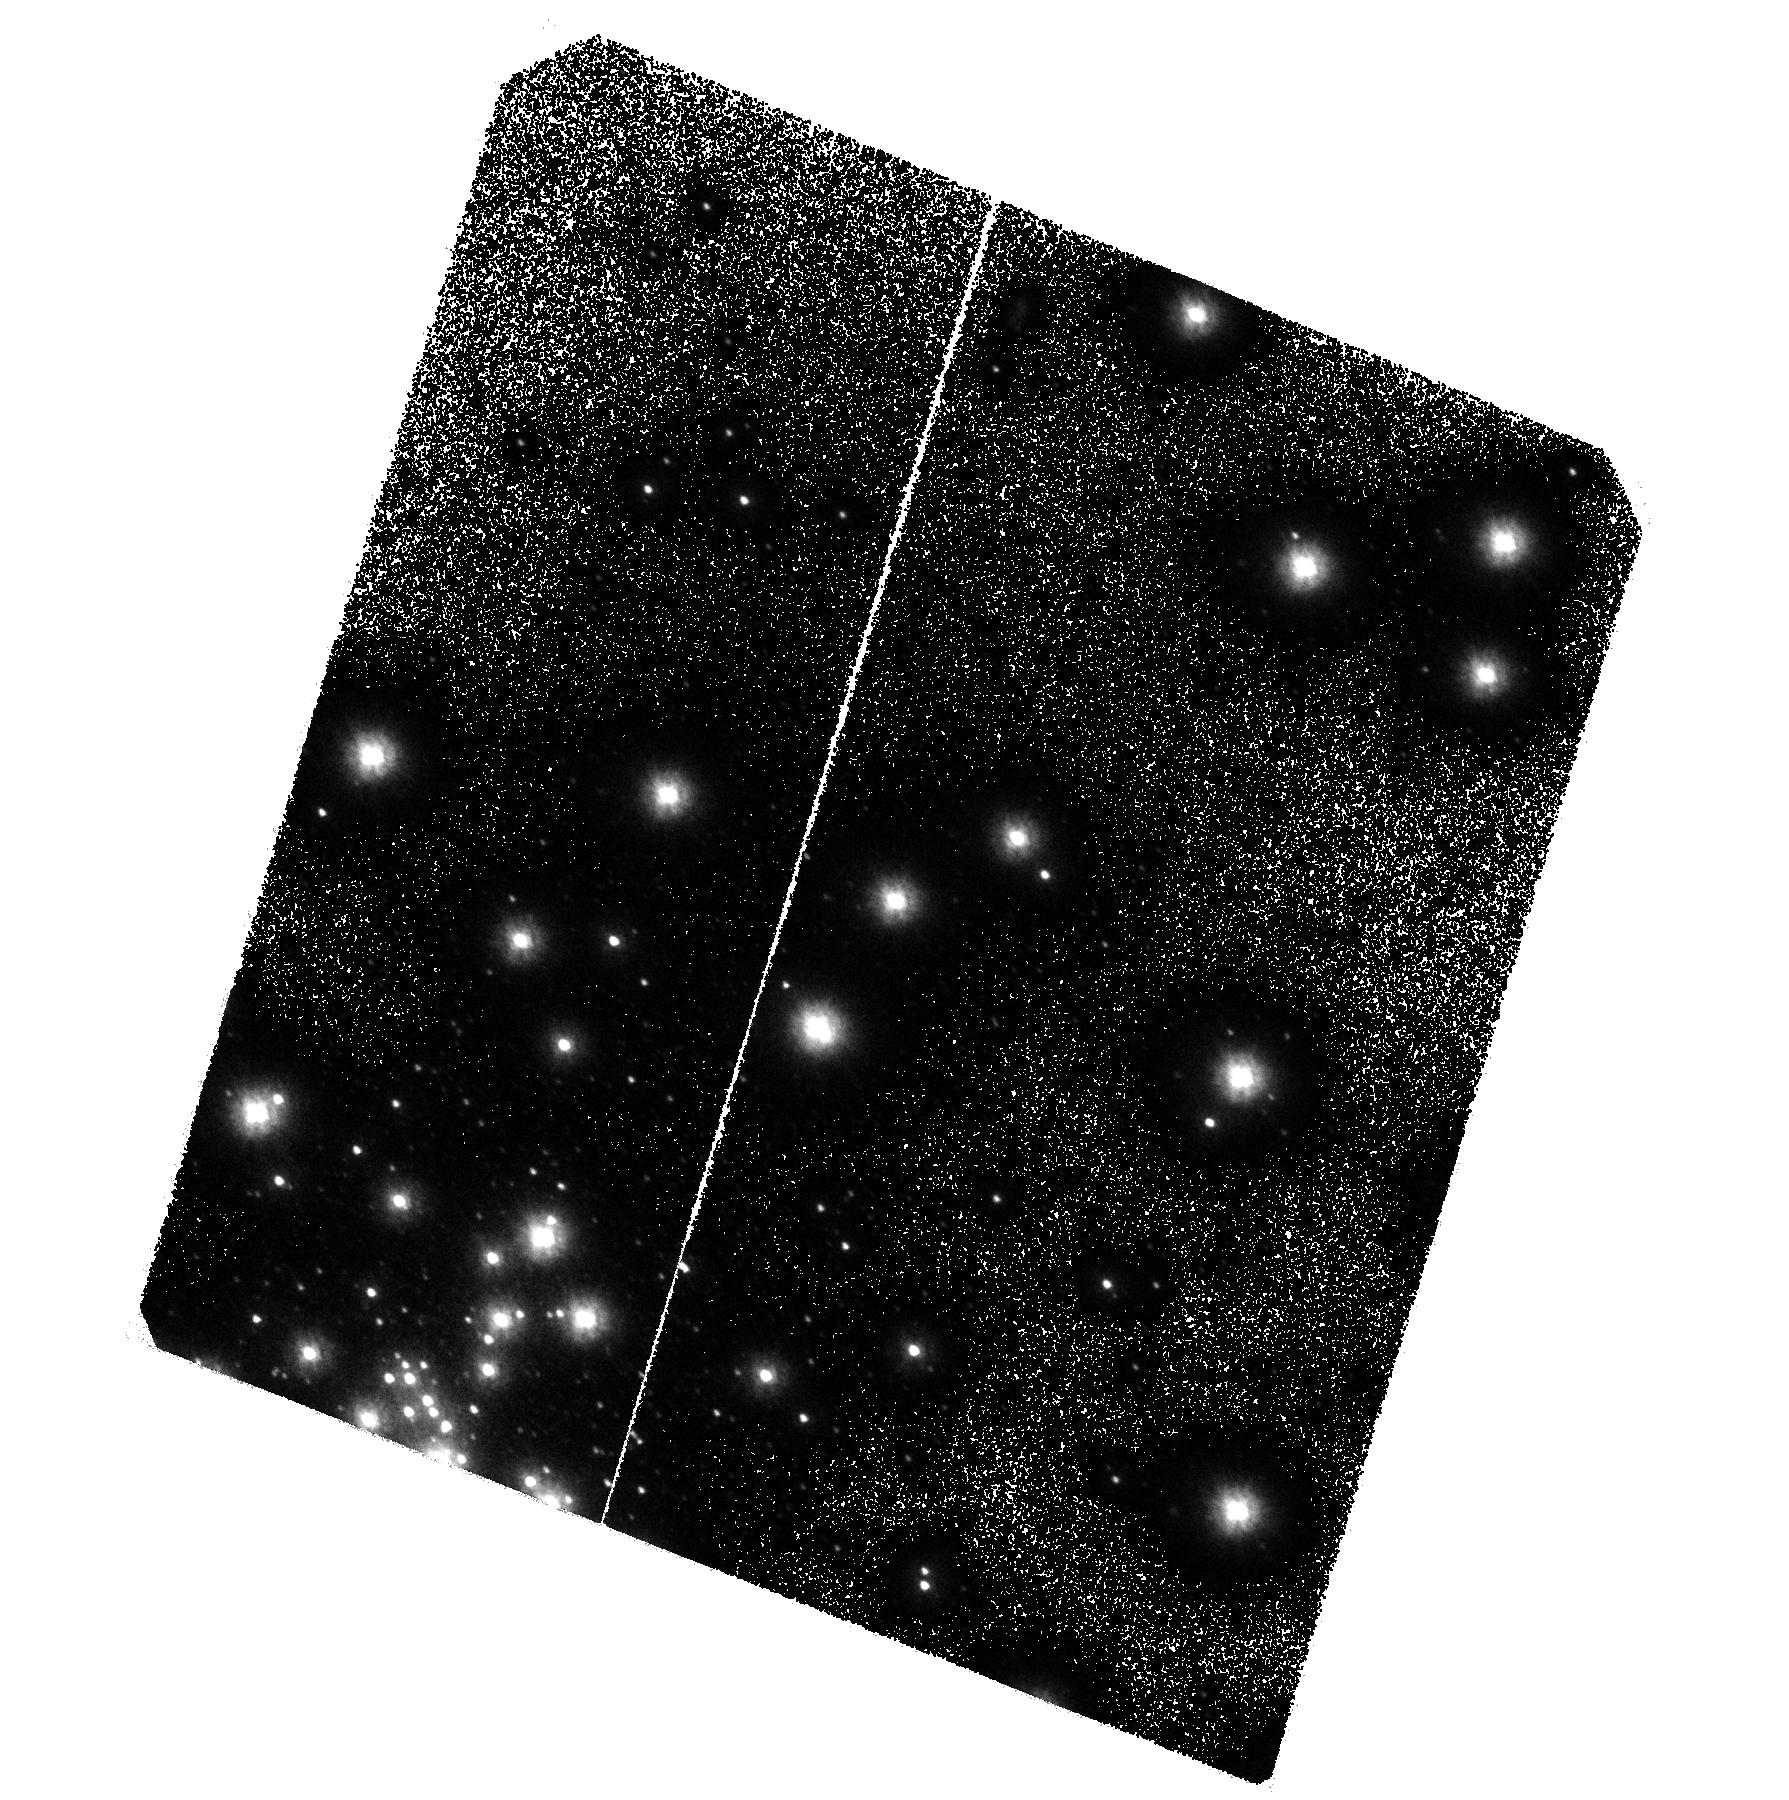
Target: NGC1851
Instrument: ACS/SBC
Filter: F140LP
Exposure: 2.3 h
Observation ID: hst_10184_03_acs_sbc_f140lp_j8y203

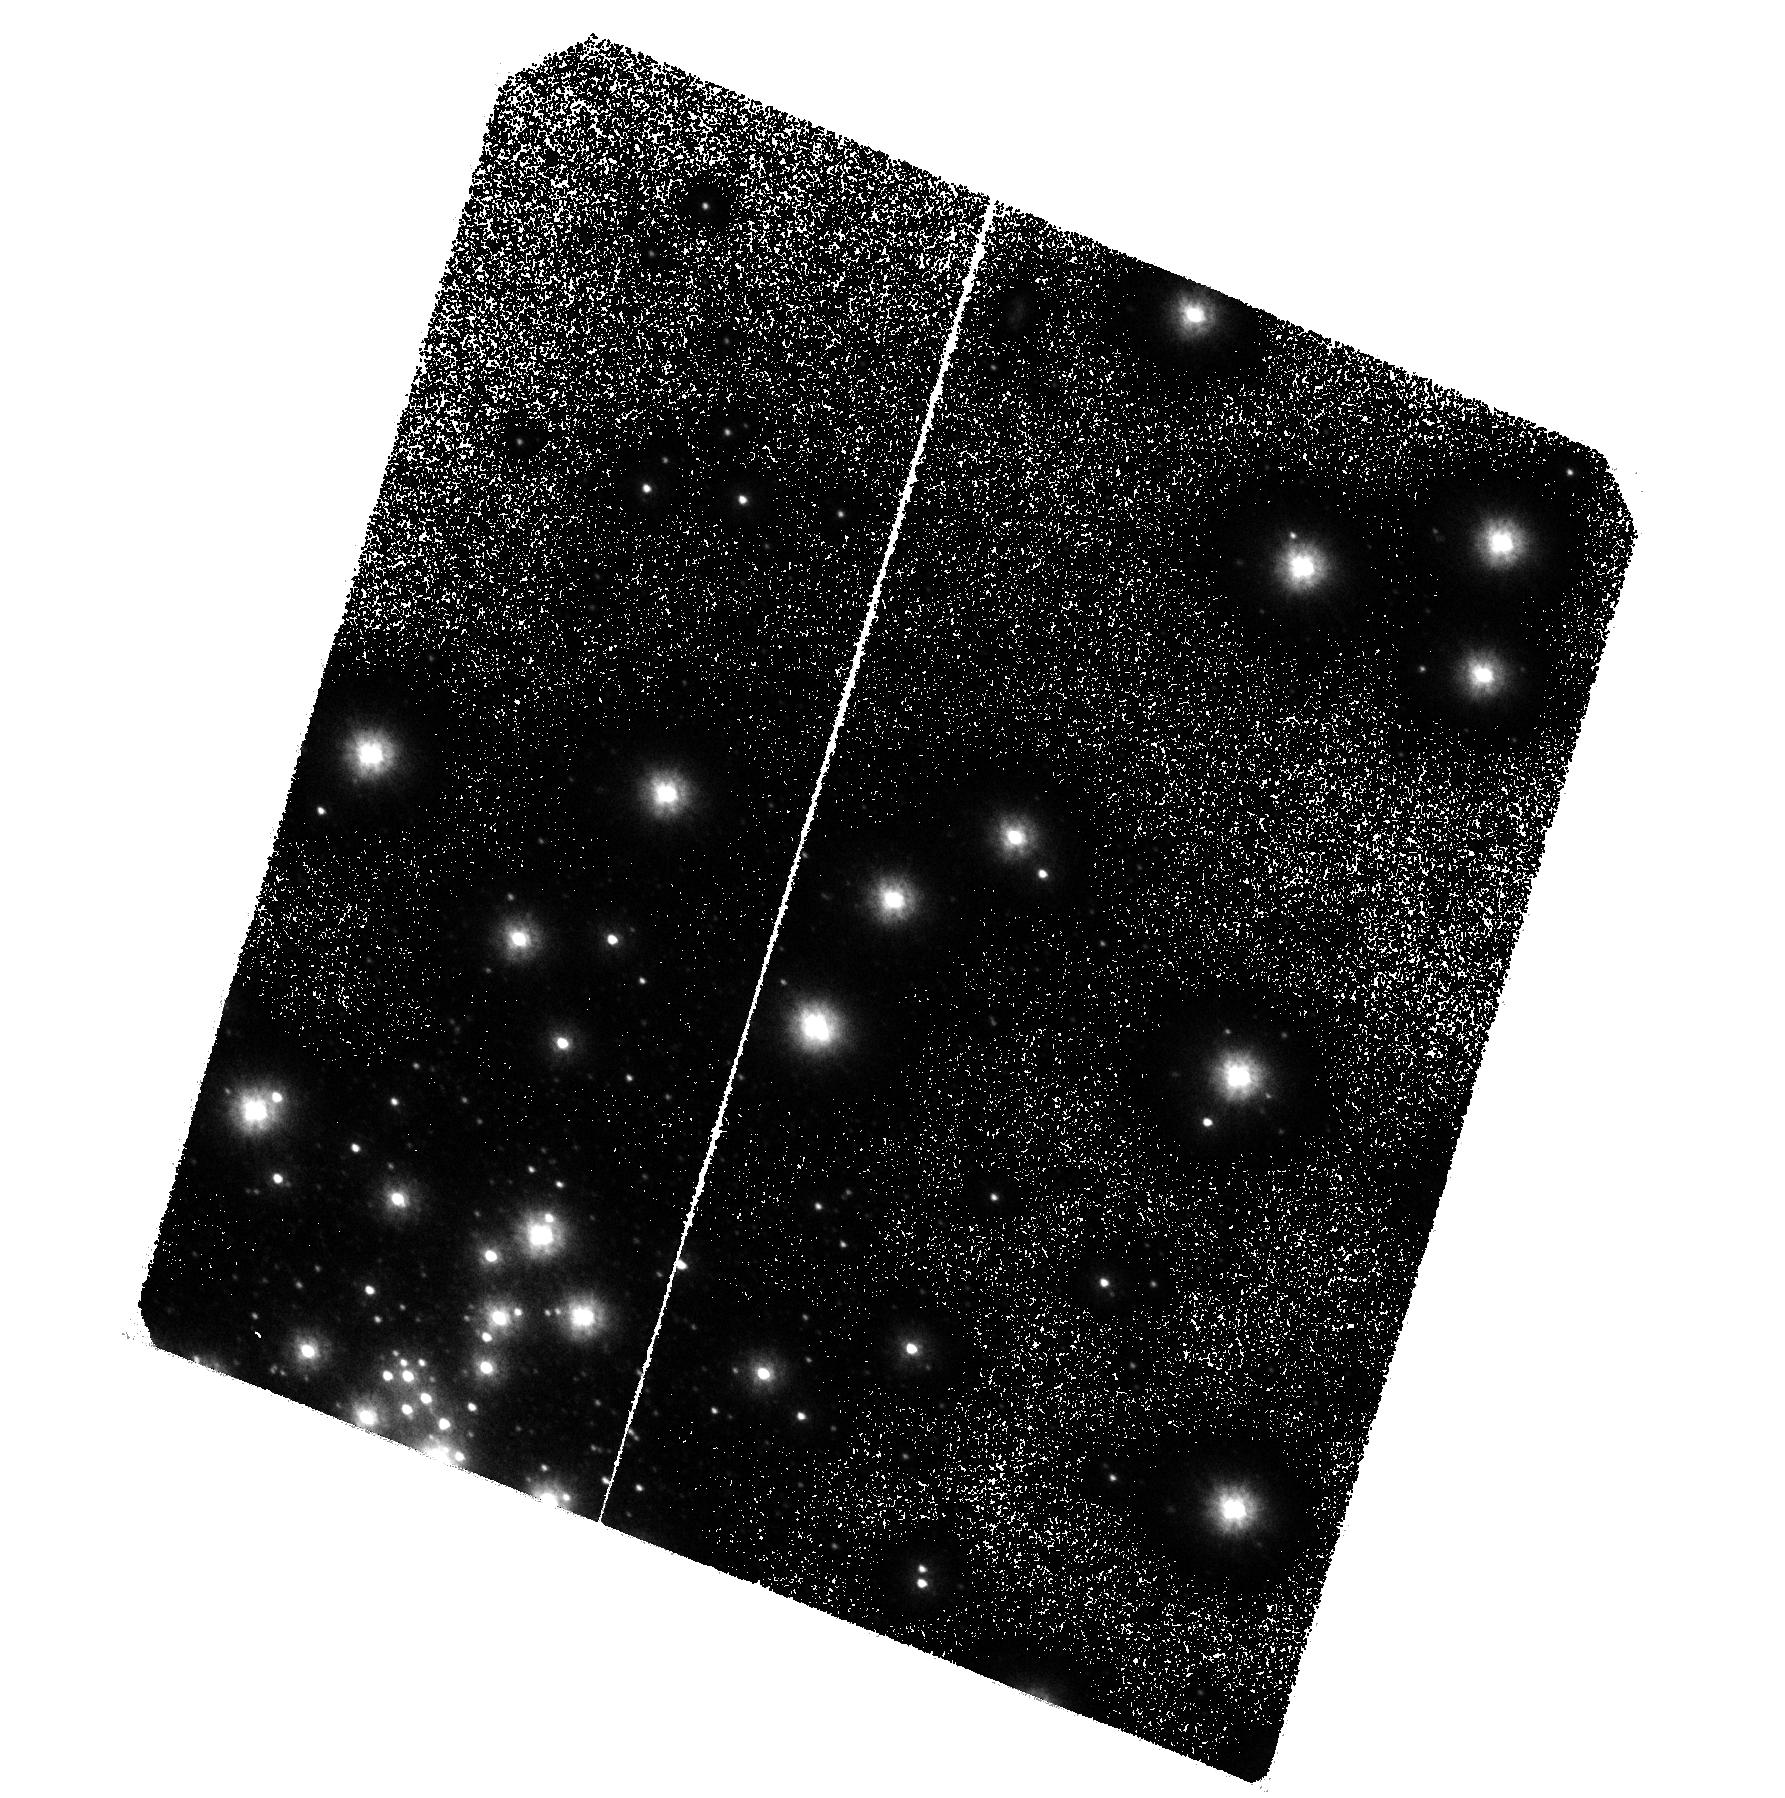
Target: NGC1851
Instrument: ACS/SBC
Filter: F140LP
Exposure: 2.3 h
Observation ID: hst_10184_04_acs_sbc_f140lp_j8y204

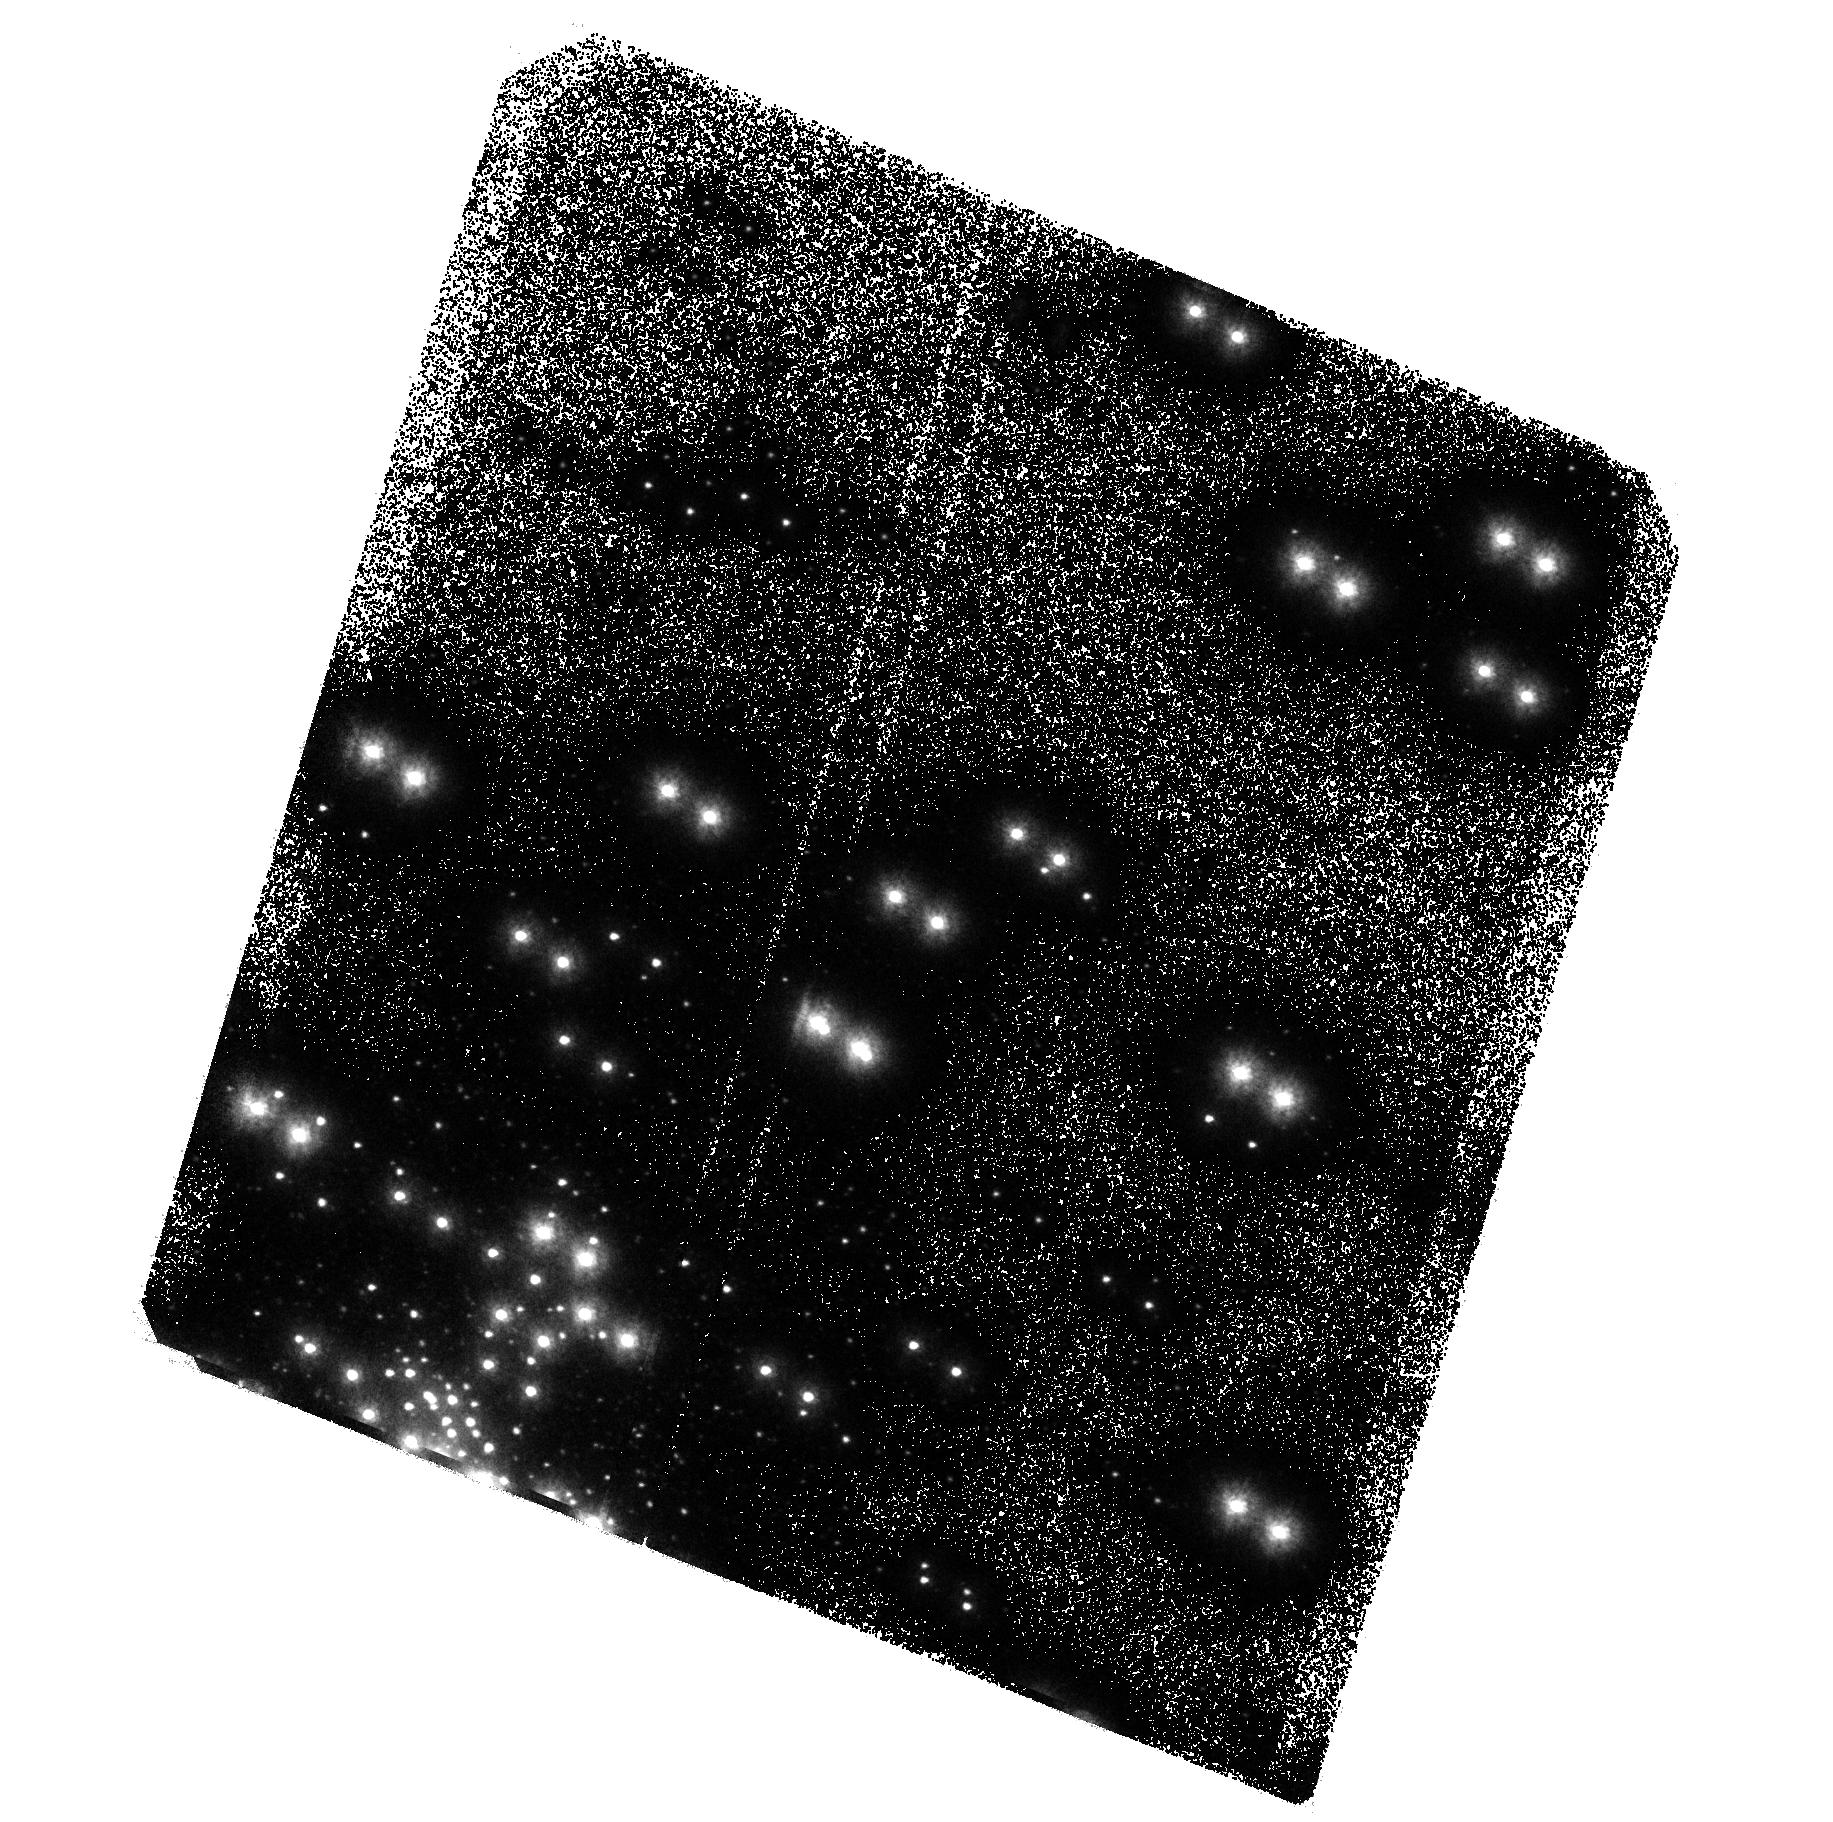
Target: NGC1851
Instrument: ACS/SBC
Filter: F140LP
Exposure: 2.3 h
Observation ID: hst_10184_02_acs_sbc_f140lp_j8y202

A New Class of Bright Ultraviolet Variable Sources in the Globular Cluster NGC 1851 (PI: Zurek, David R.)

Our reductions of archival STIS/FUV-MAMA data (AR9225) have discovered 13 completely unexpected and unexplained Ultraviolet bright variables. Eleven of the variables have been identified with evolved stars (Horizontal Branch or Asymptotic Giant Branch). The total number and nature of these systems is completely unknown. If these variables are binaries the implication is that the binary fraction (up to 25%) in NGC 1851 is the highest in all Galactic globular clusters. The radial distributions of the variables and the blue horizontal branch stars imply a common origin and perhaps an explanation of the bi-modal morphology of the horizontal branch in the color magnitude diagrams of globular clusters. These variables may be the tip of the iceberg and a critical clue concerning the infamous "second parameter". We propose to observe NGC 1851 on three occasions with the same setup as the archival data to determine the total number and periods of the ultraviolet variables.